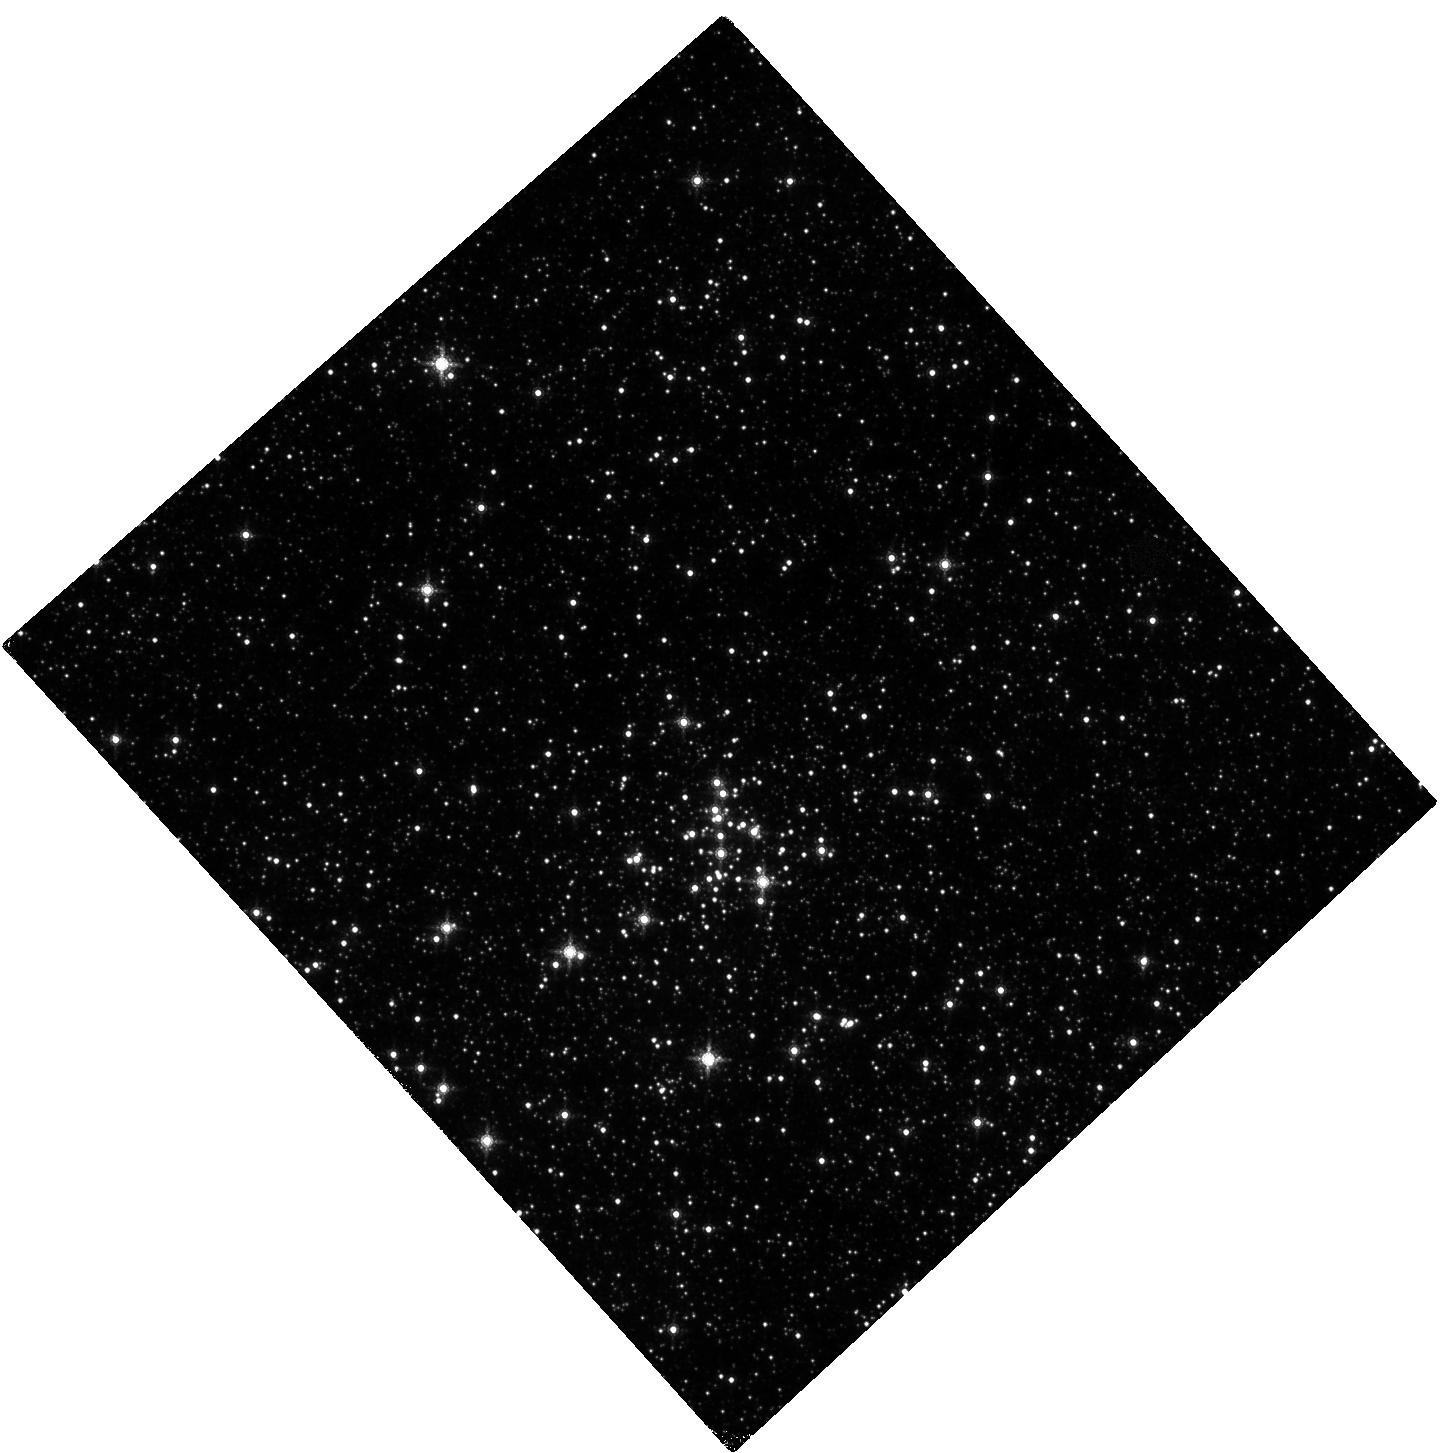
Target: PISTOL
Instrument: WFC3/IR
Filter: F164N
Exposure: 20 min
Observation ID: hst_13408_01_wfc3_ir_f164n_icc001

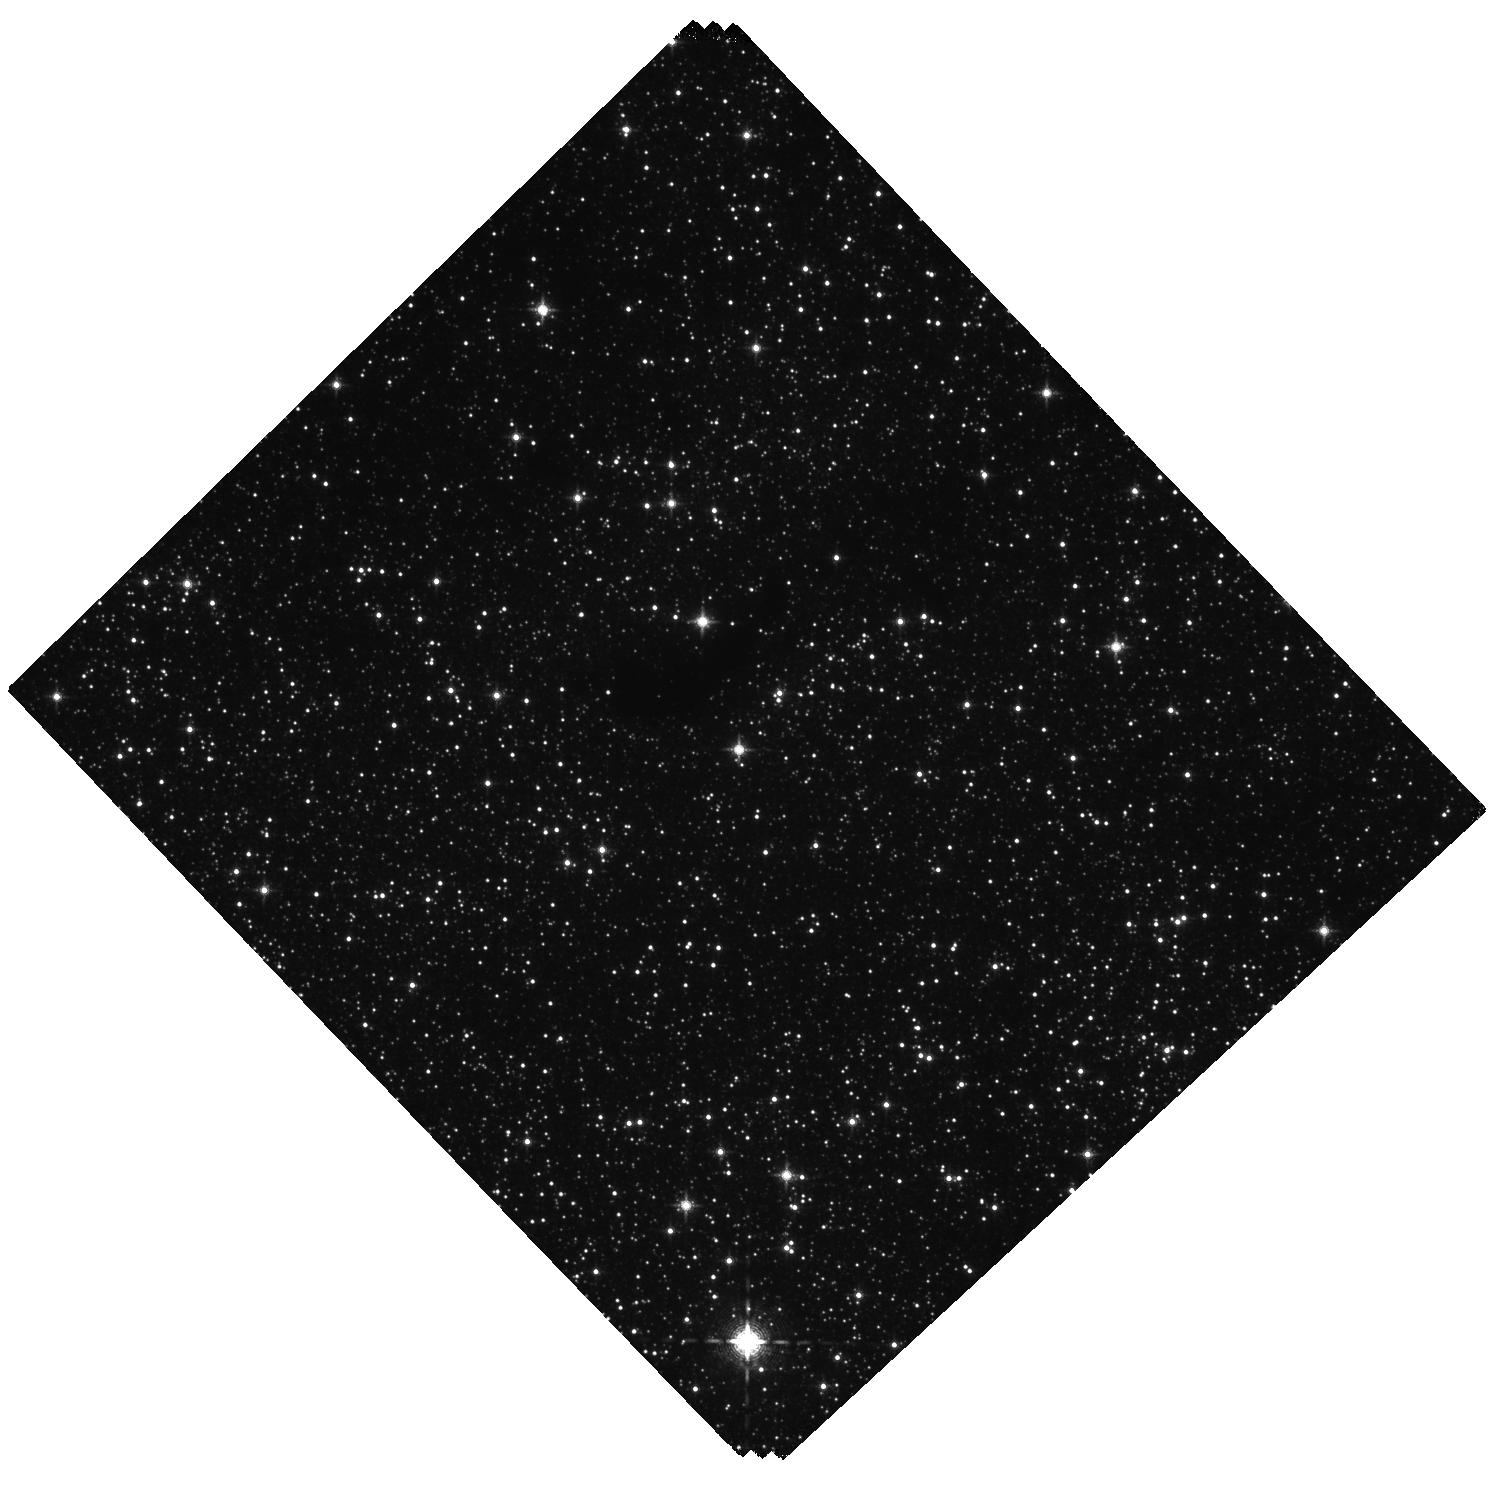
Target: WR102KA
Instrument: WFC3/IR
Filter: F130N
Exposure: 60 min
Observation ID: hst_13408_03_wfc3_ir_f130n_icc003

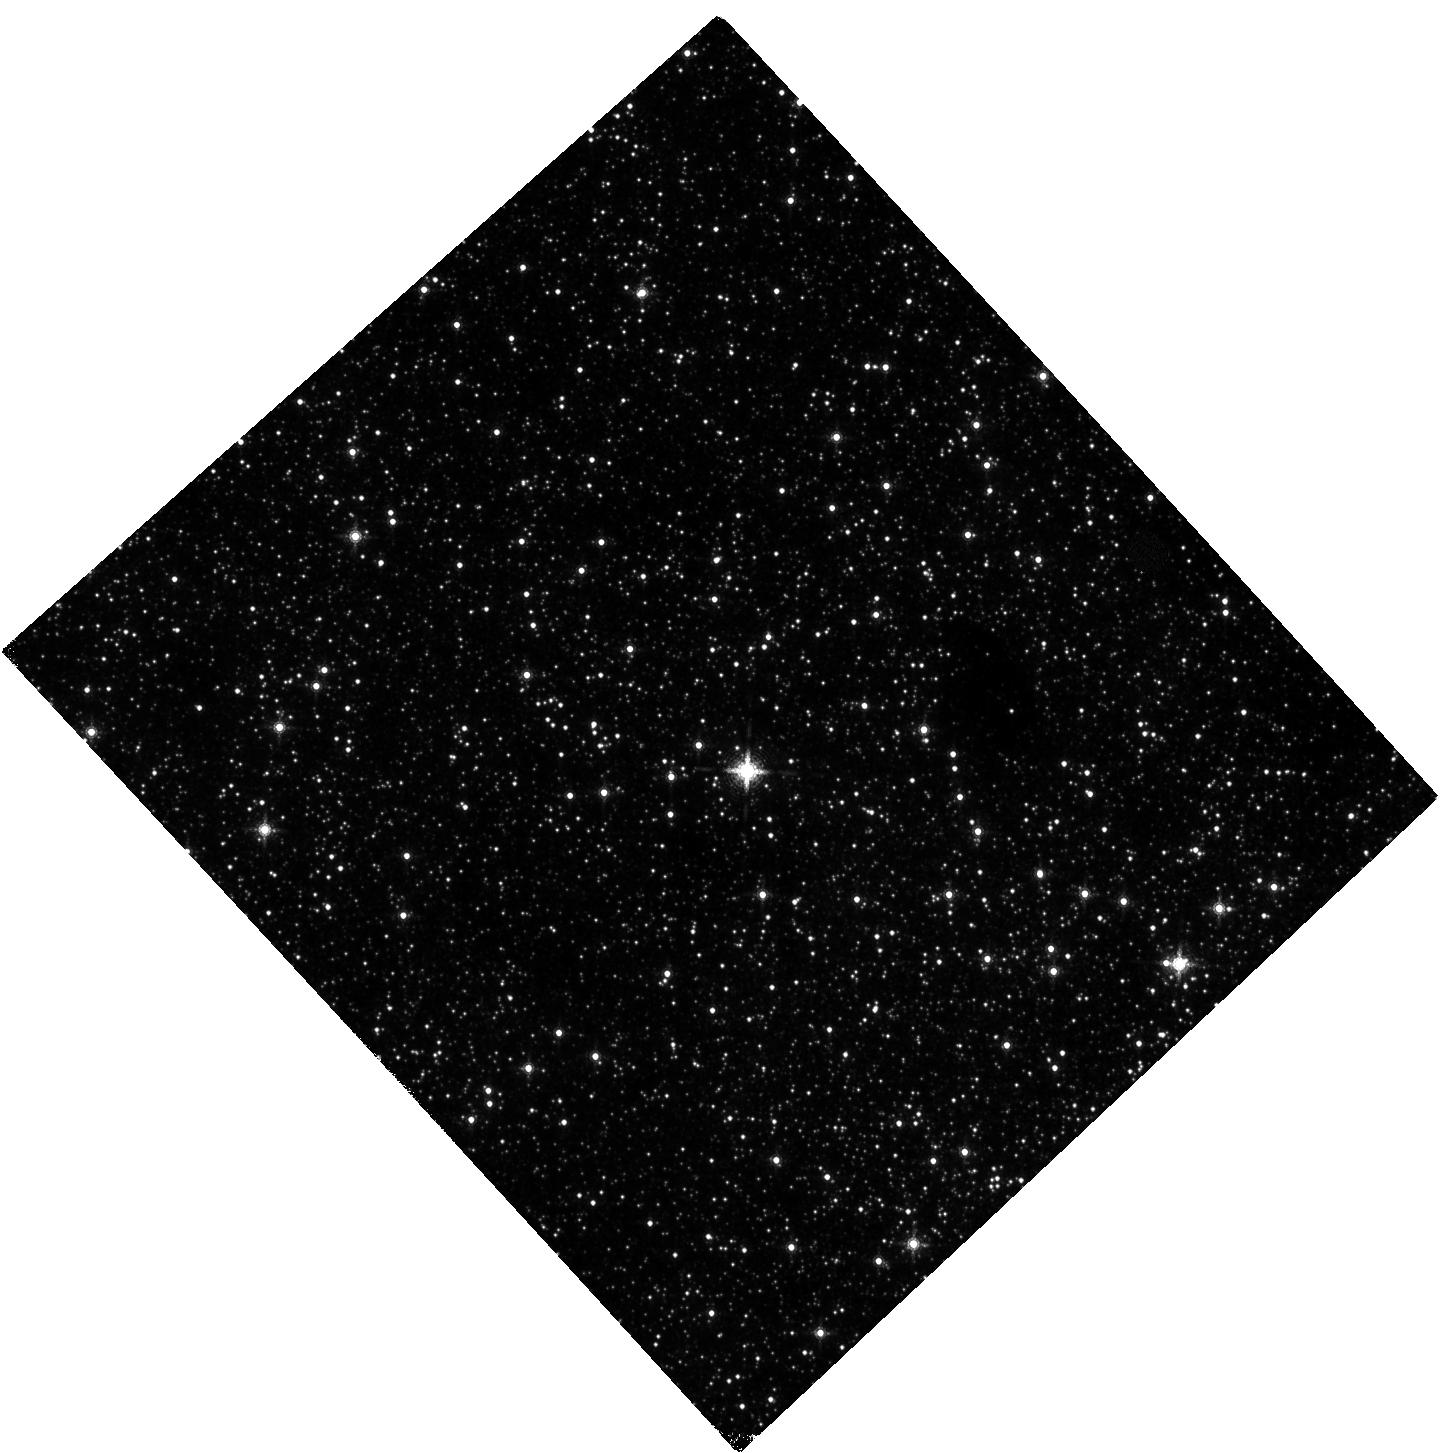
Target: G0.120-0.048
Instrument: WFC3/IR
Filter: F164N
Exposure: 20 min
Observation ID: hst_13408_02_wfc3_ir_f164n_icc002

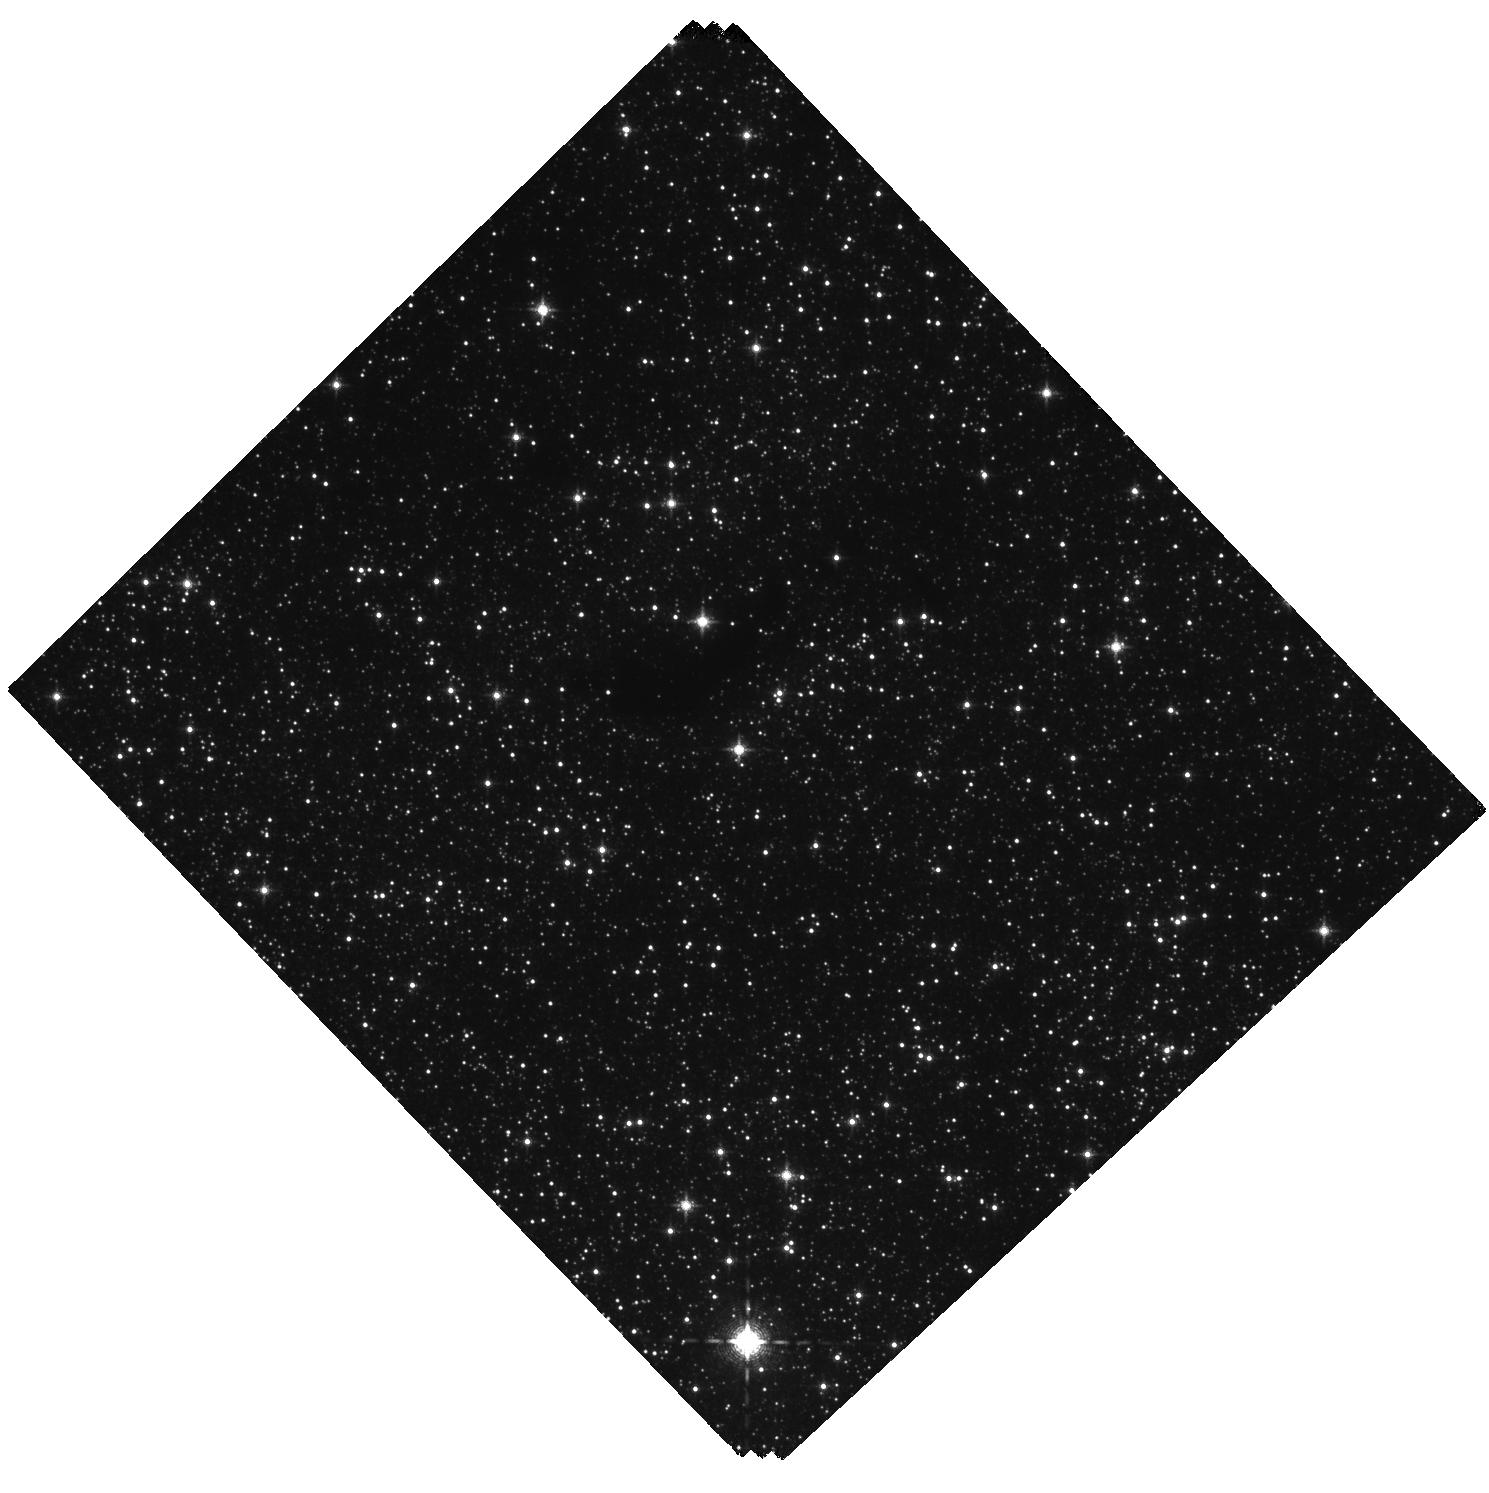
Target: WR102KA
Instrument: WFC3/IR
Filter: F128N
Exposure: 60 min
Observation ID: hst_13408_03_wfc3_ir_f128n_icc003

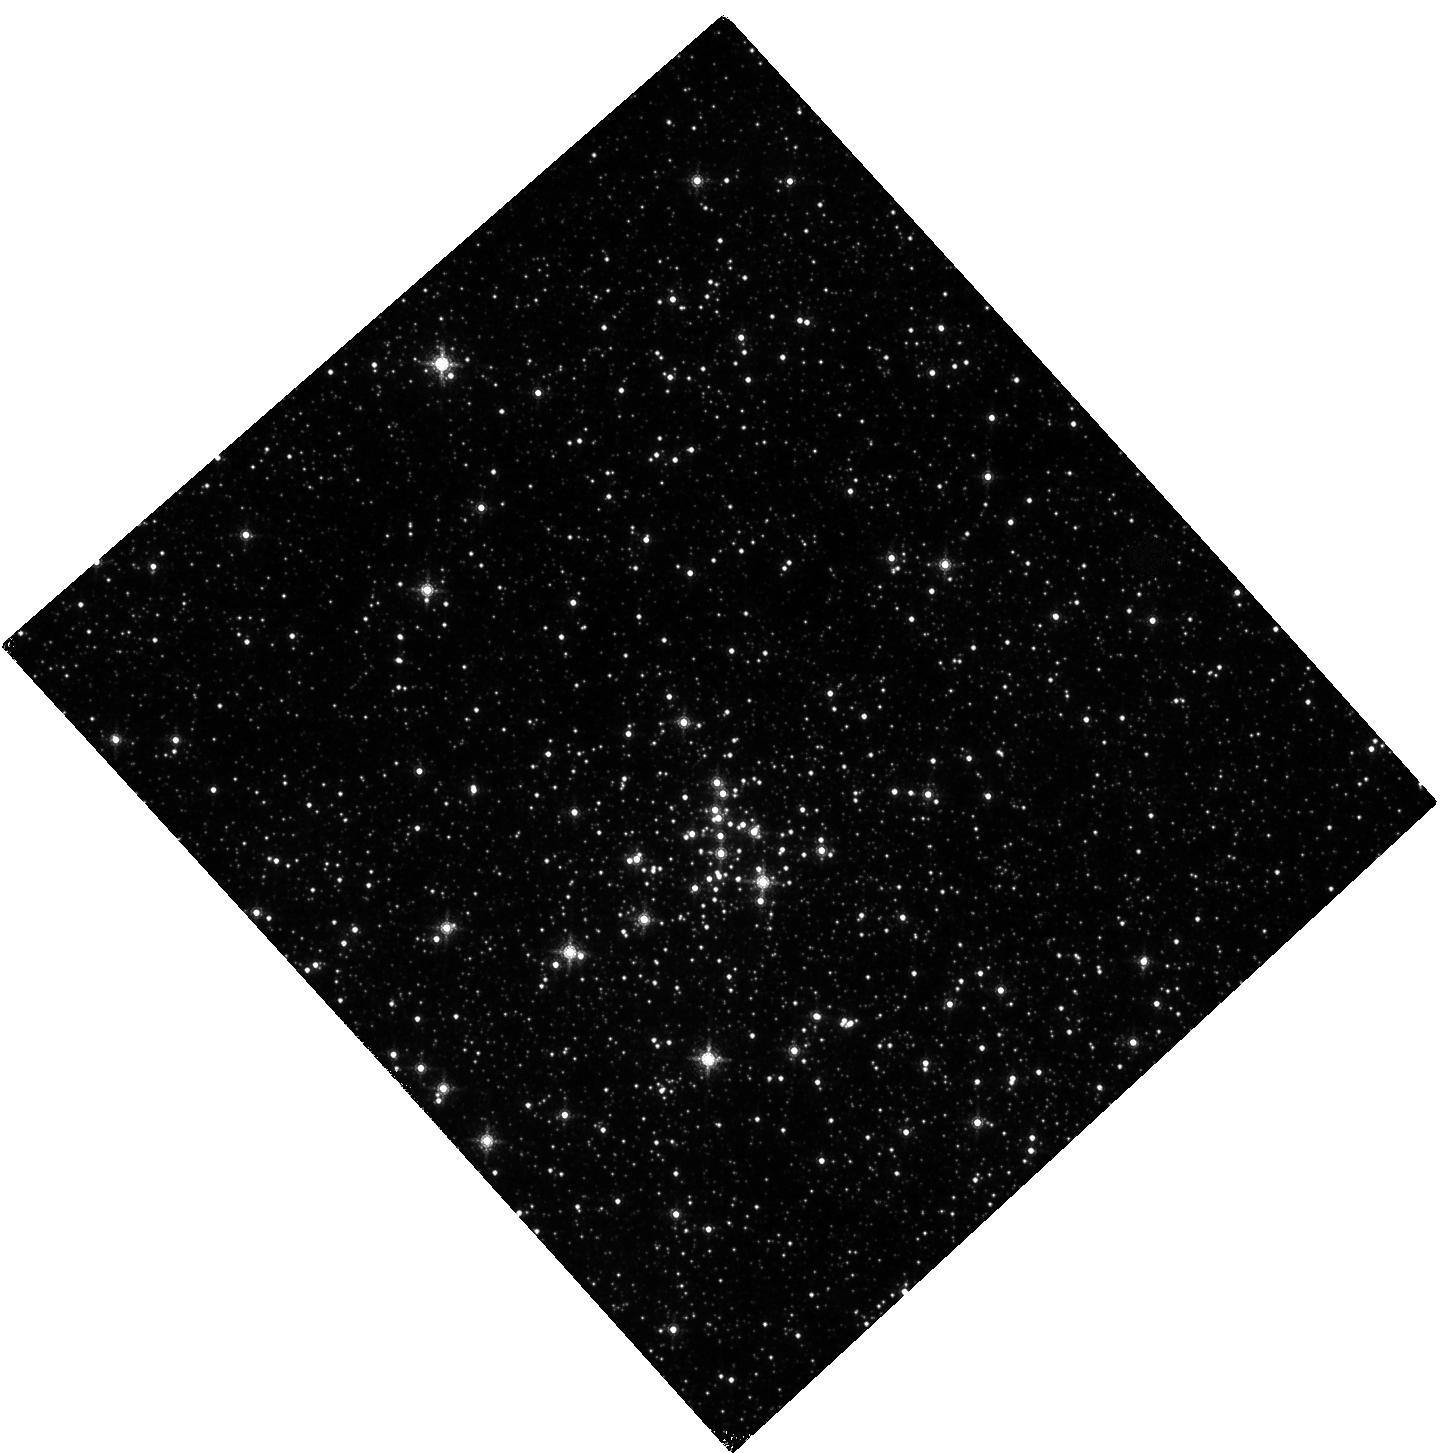
Target: PISTOL
Instrument: WFC3/IR
Filter: F167N
Exposure: 20 min
Observation ID: hst_13408_01_wfc3_ir_f167n_icc001

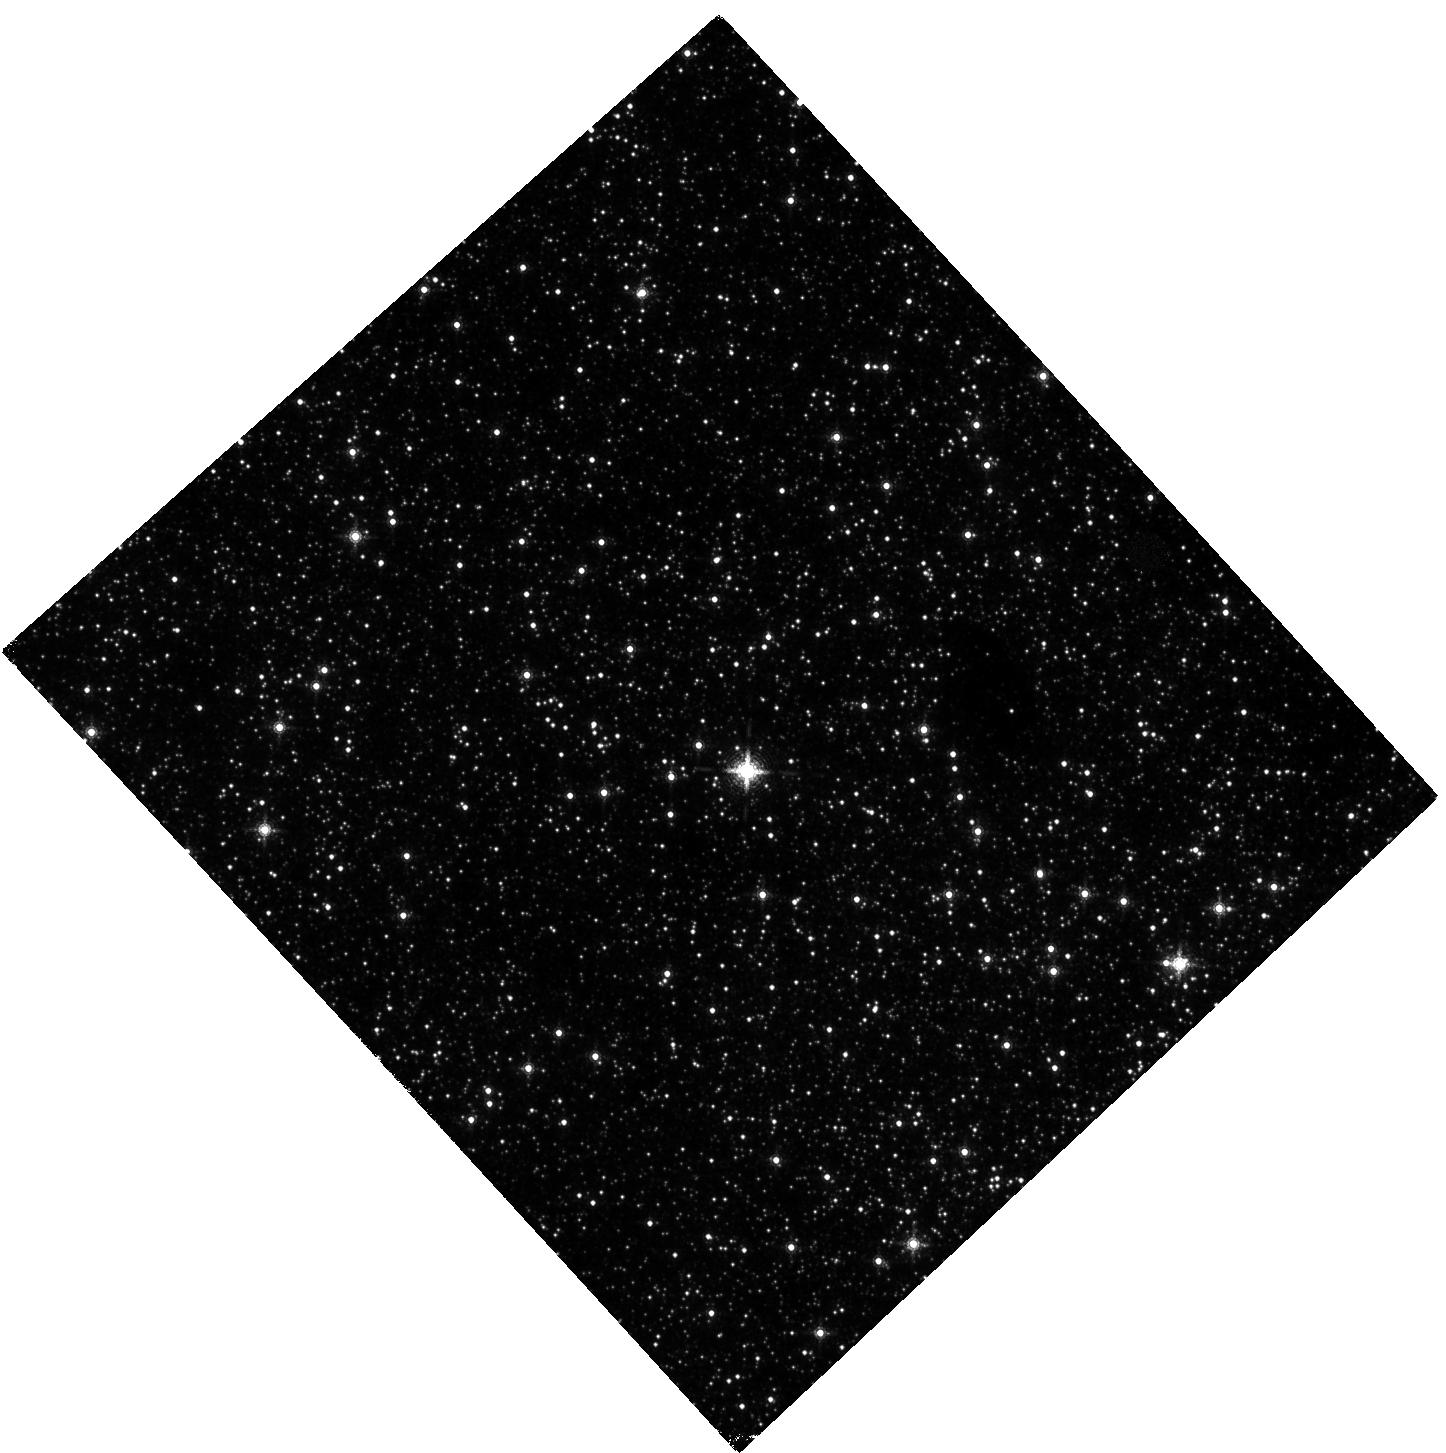
Target: G0.120-0.048
Instrument: WFC3/IR
Filter: F167N
Exposure: 20 min
Observation ID: hst_13408_02_wfc3_ir_f167n_icc002

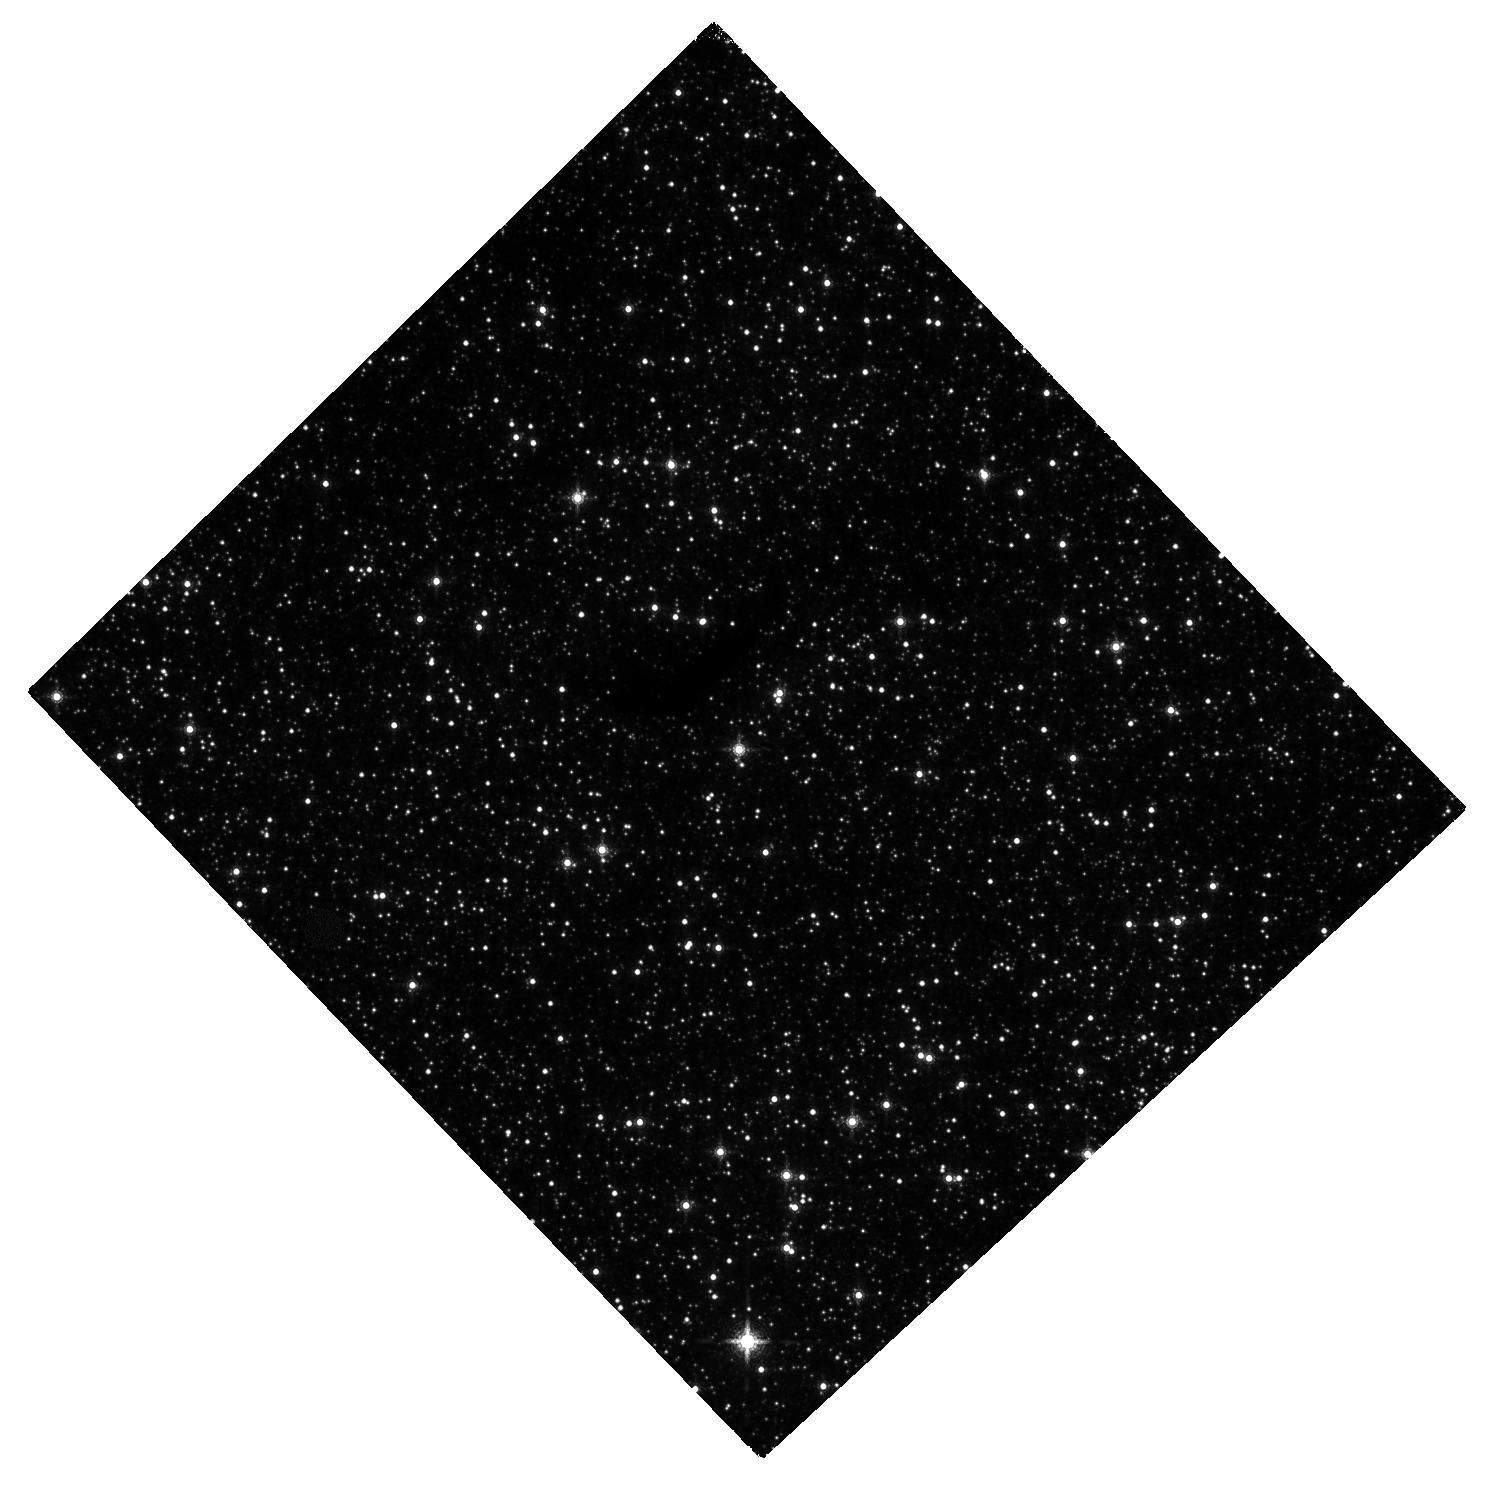
Target: WR102KA
Instrument: WFC3/IR
Filter: F164N
Exposure: 20 min
Observation ID: hst_13408_03_wfc3_ir_f164n_icc003

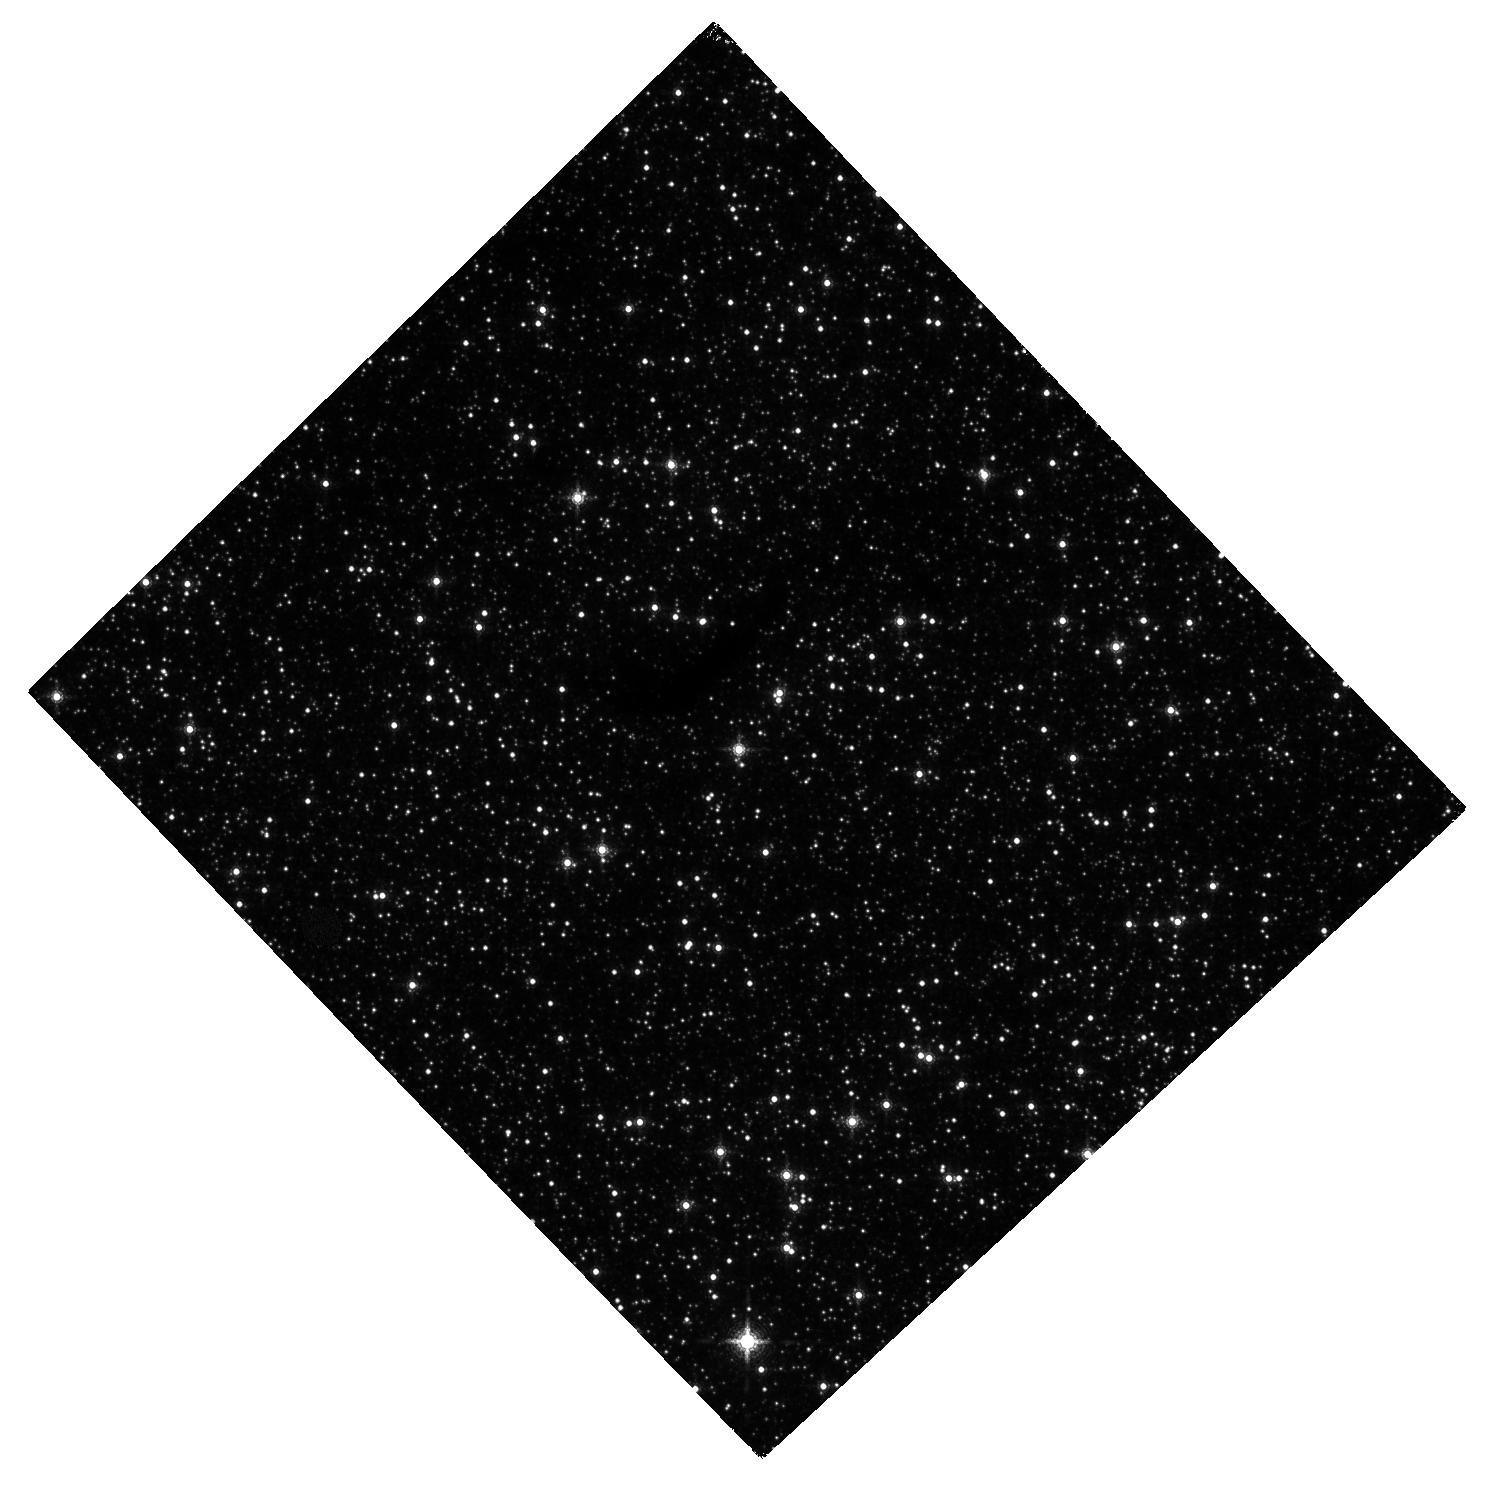
Target: WR102KA
Instrument: WFC3/IR
Filter: F167N
Exposure: 20 min
Observation ID: hst_13408_03_wfc3_ir_f167n_icc003

Constraining the Physical Properties of LBV Nebulae in the Galactic Center Environment (PI: Mauerhan, Jon)

The Galactic center (GC) is the most extreme site of massive star formation in the Galaxy, owing to the unusually dense reservoir of molecular gas that comprises the central ~500 pc. As a result, the region contains several massive starburst clusters and largest known concentration of ultra-rare luminous blue variable (LBV) stars, unstable hot supergiants experiencing super-Eddington eruptions that hurl massive nebulae into space and deliver copious amounts of mechanical energy to the ISM. Of particular interest, there are several extraordinary hot supergiants in the GC whose massive expanding LBV nebulae afford us the opportunity to study the evolution of such structures in the unique GC environment, where the dense ISM, extreme UV field, and ferocious ambient stellar winds are expected to have significant influence over the morphological evolution of LBV mass ejections. We propose to diagnose the physical properties of known LBV nebulae in the GC by measuring the morphology and mass of their warm gas component and its physical relation to the photo-ionized component. To achieve this, we will perform WFC3 narrowband imaging of collisionally-ionized [FeII] emission and photo-ionized HI (Paschen-beta). The imaging will be supplemented with ground-based spectroscopy, which will provide the chemical and kinematical information neccessary to derive the physical properties of the nebulae from the WFC3 images.